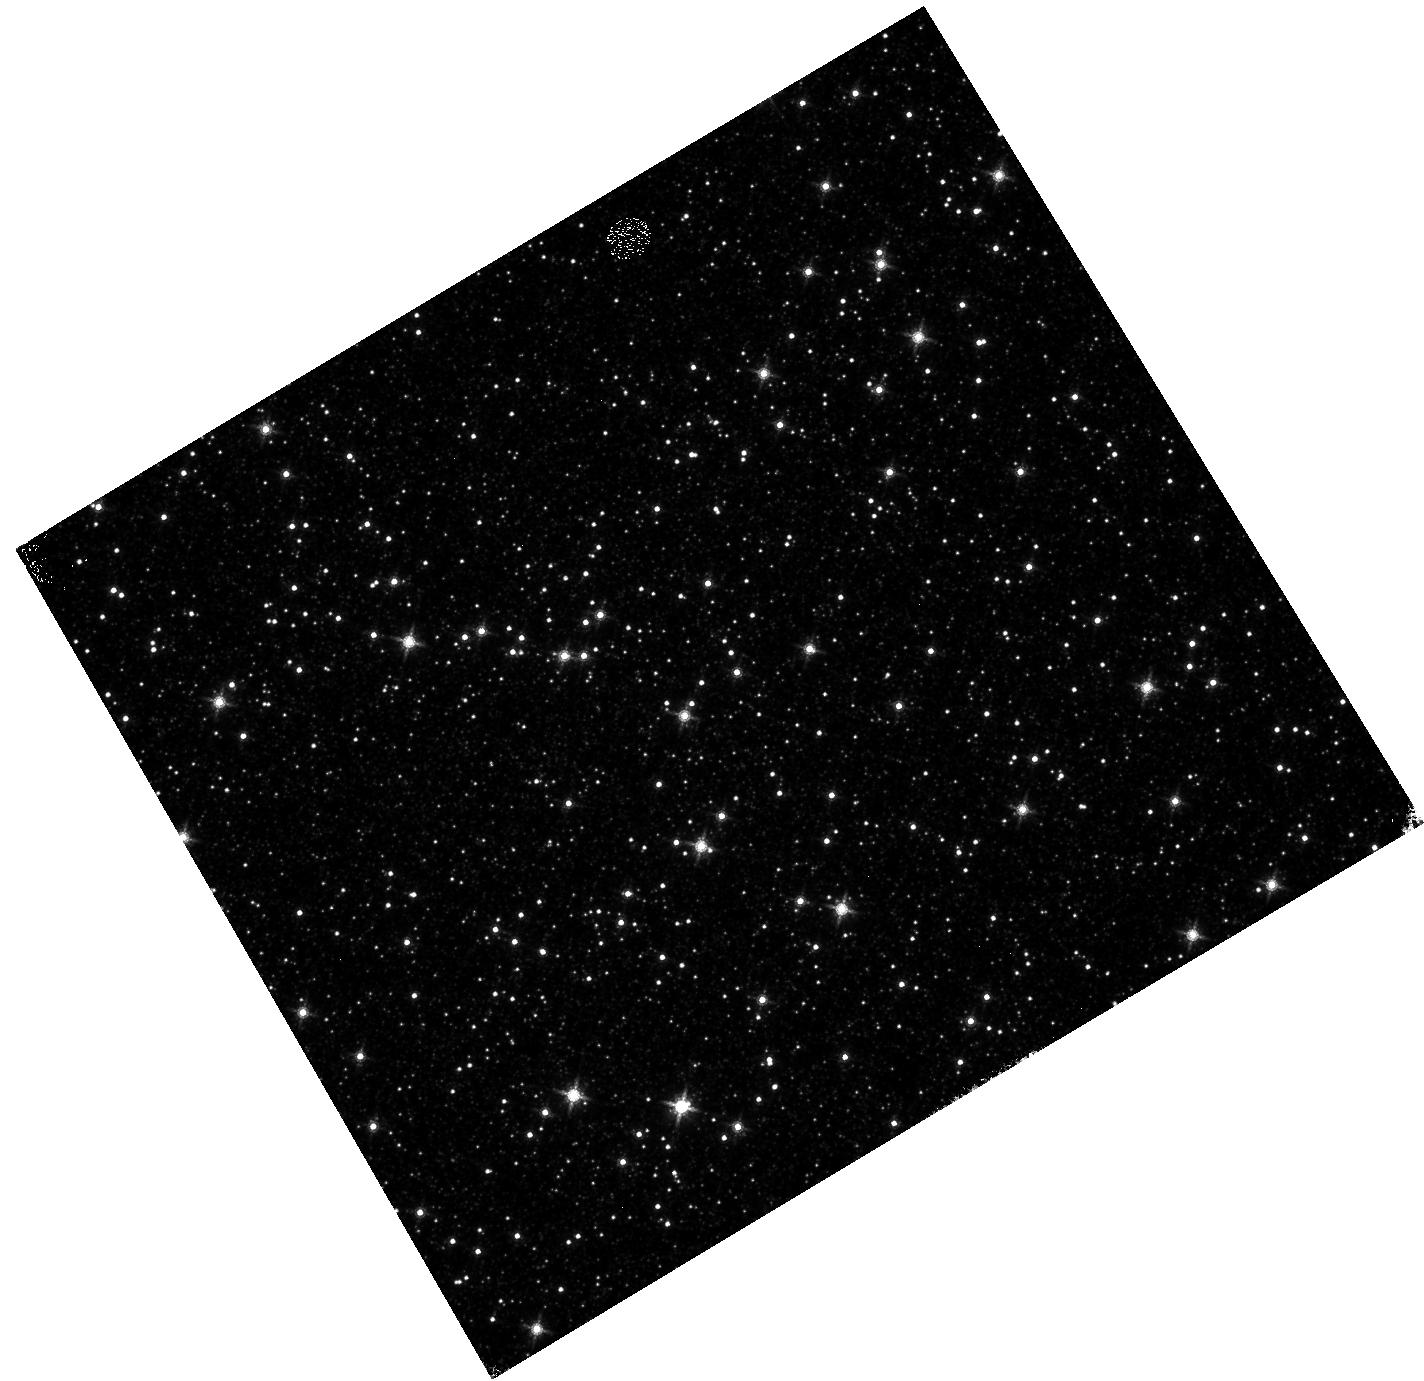
Target: OMEGACEN. Instrument: WFC3/IR. Filter: F160W. Exposure: 4 min. Observation ID: hst_16588_11_wfc3_ir_f160w_iem411

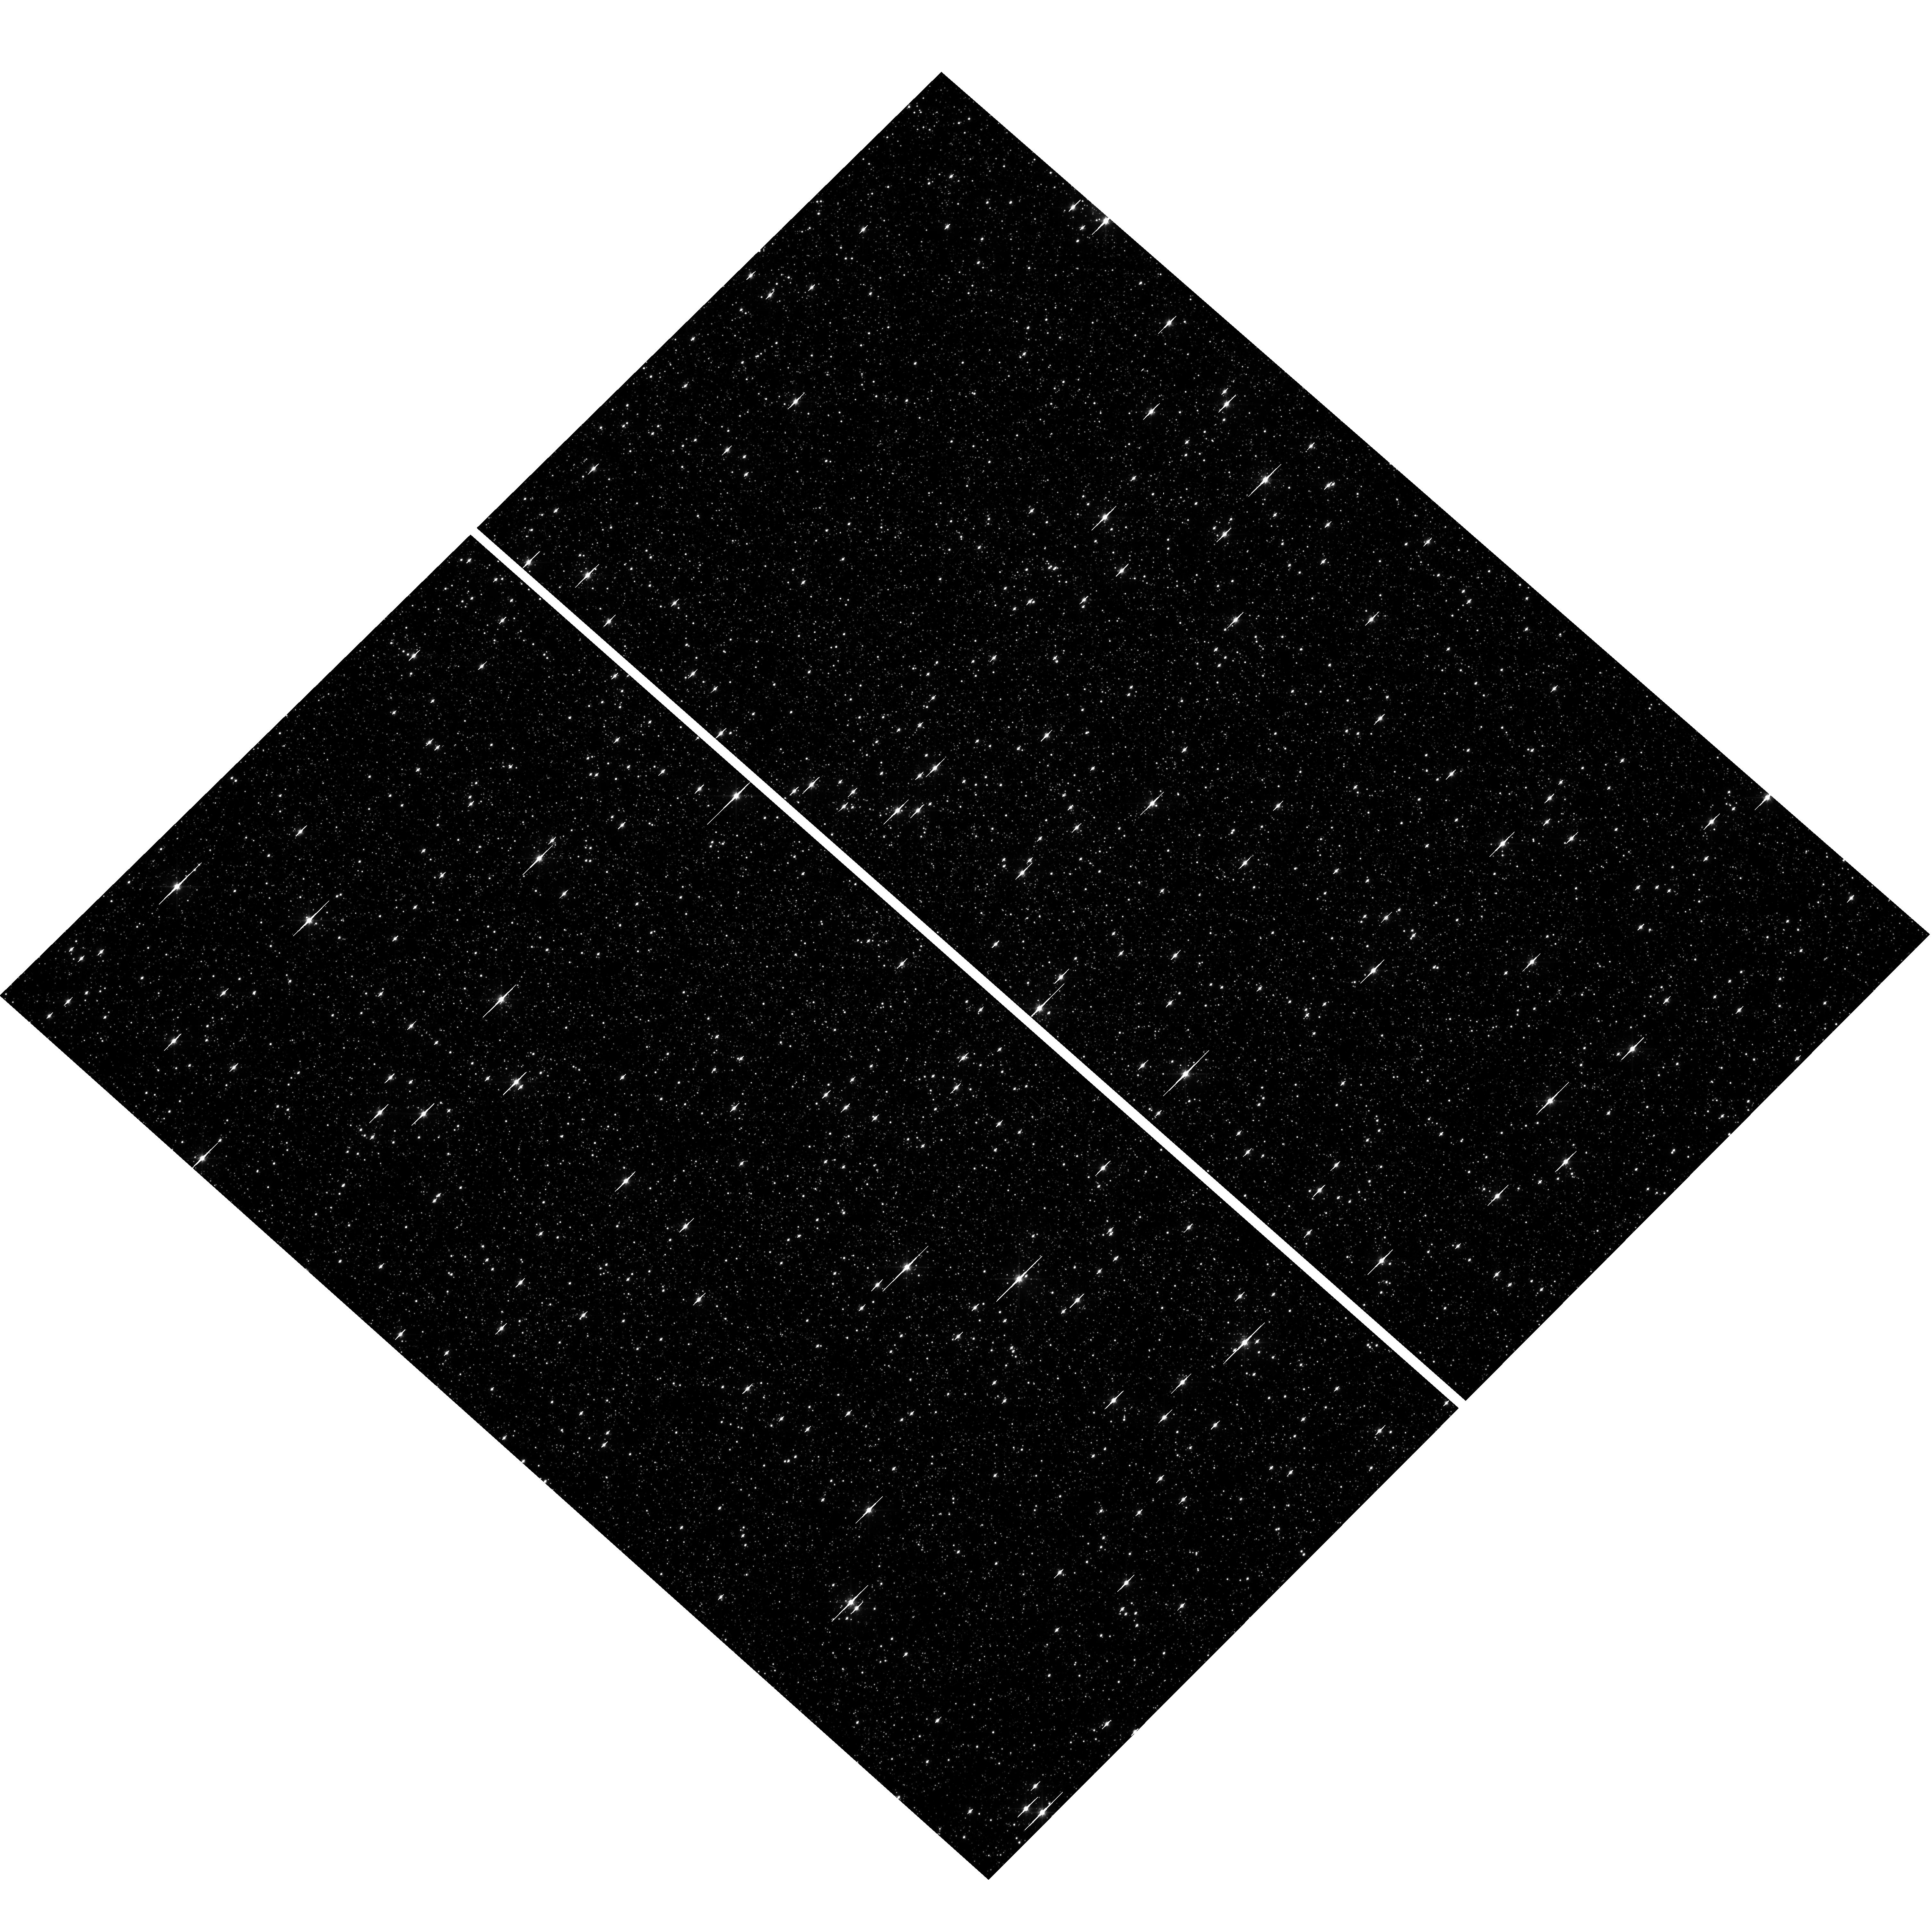
Target: OMEGACEN. Instrument: WFC3/UVIS. Filter: F606W. Exposure: 1 min. Observation ID: hst_16588_13_wfc3_uvis_f606w_iem413

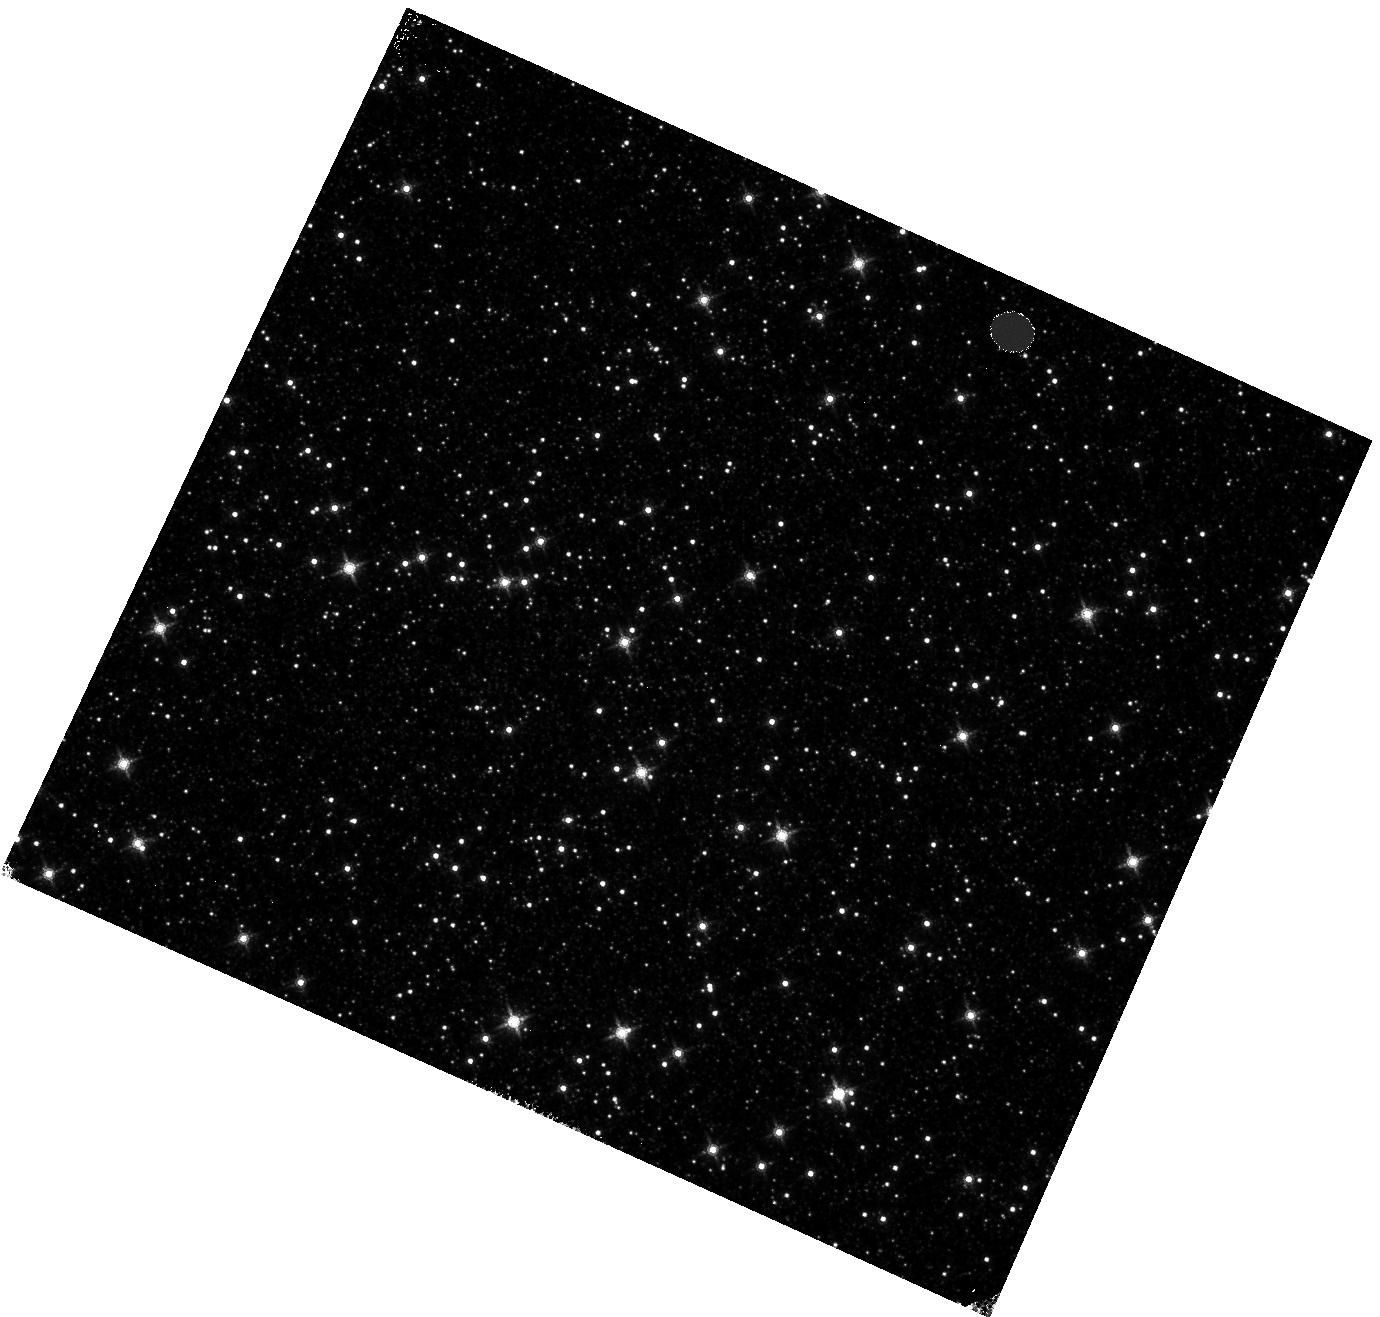
Target: OMEGACEN. Instrument: WFC3/IR. Filter: F160W. Exposure: 4 min. Observation ID: hst_16588_04_wfc3_ir_f160w_iem404

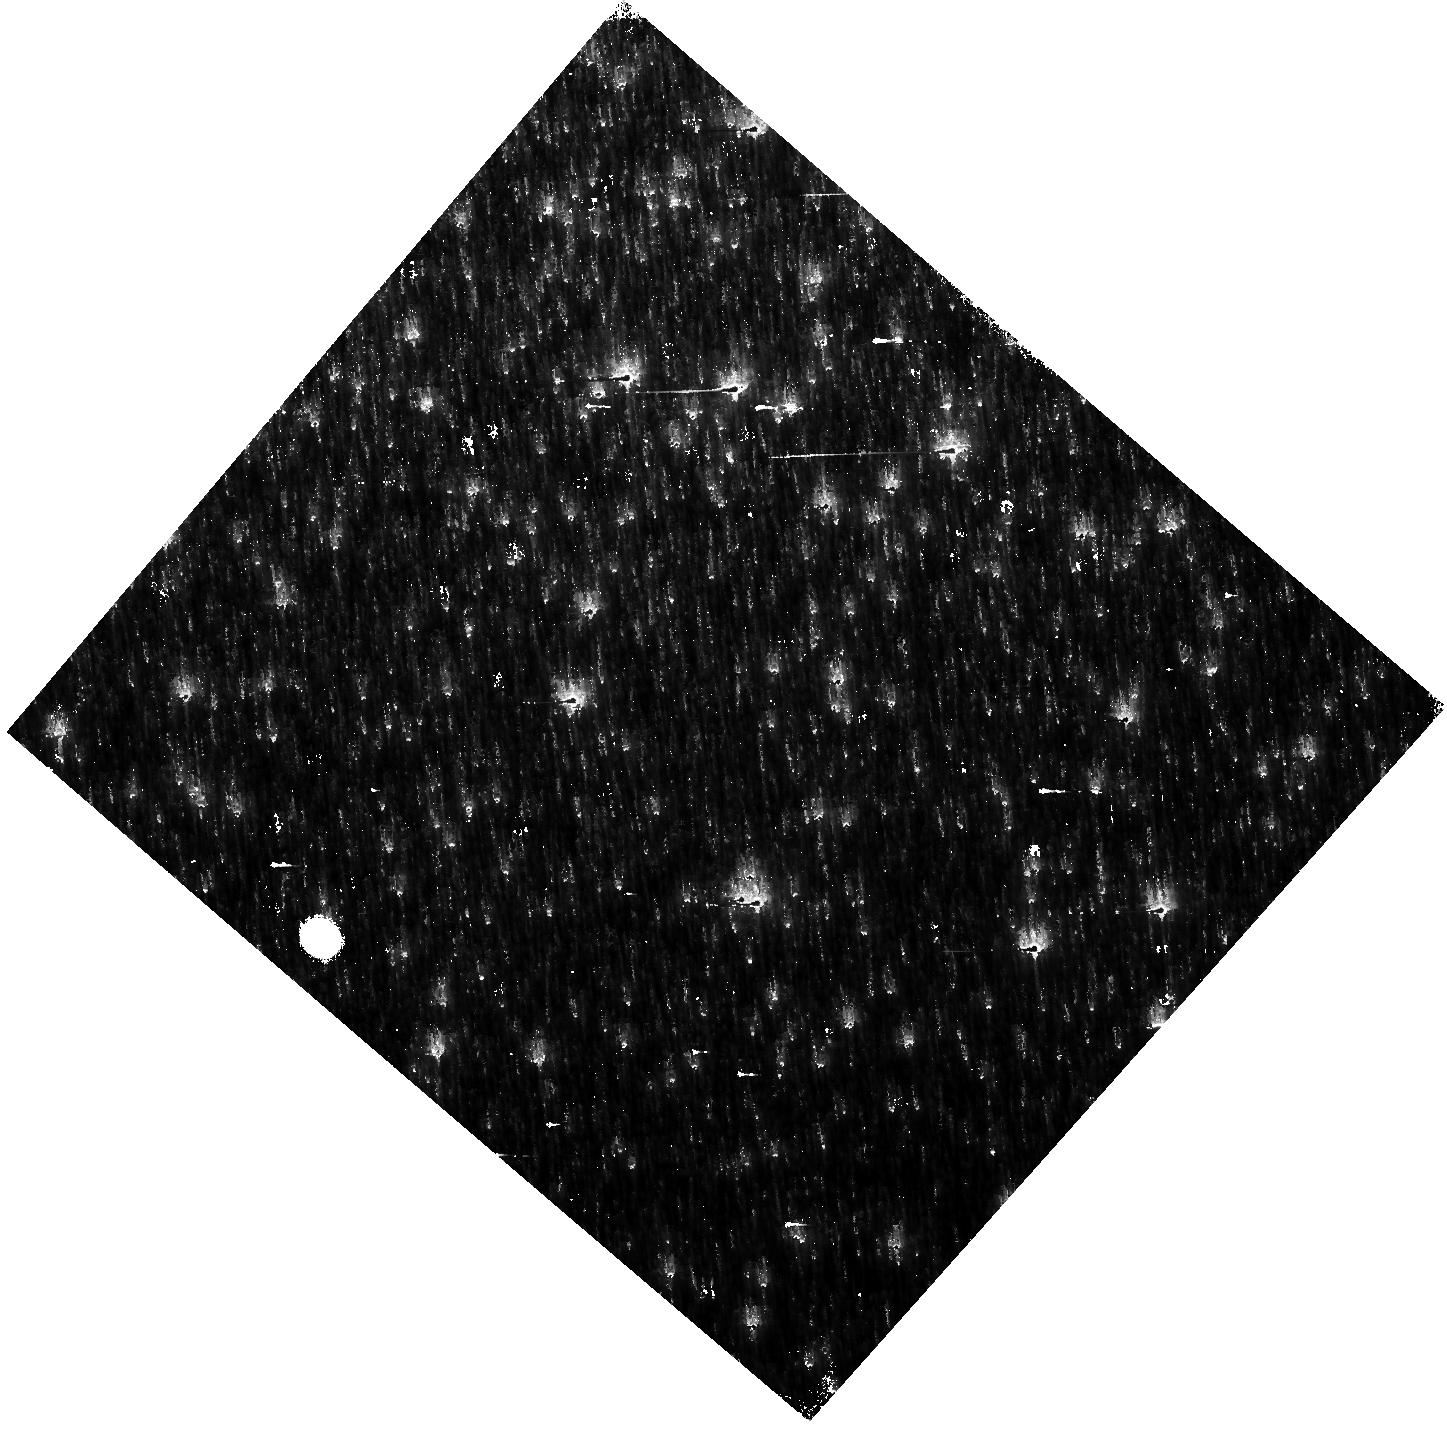
Target: OMEGACEN. Instrument: WFC3/IR. Filter: F160W. Exposure: 4 min. Observation ID: hst_16588_16_wfc3_ir_f160w_iem416

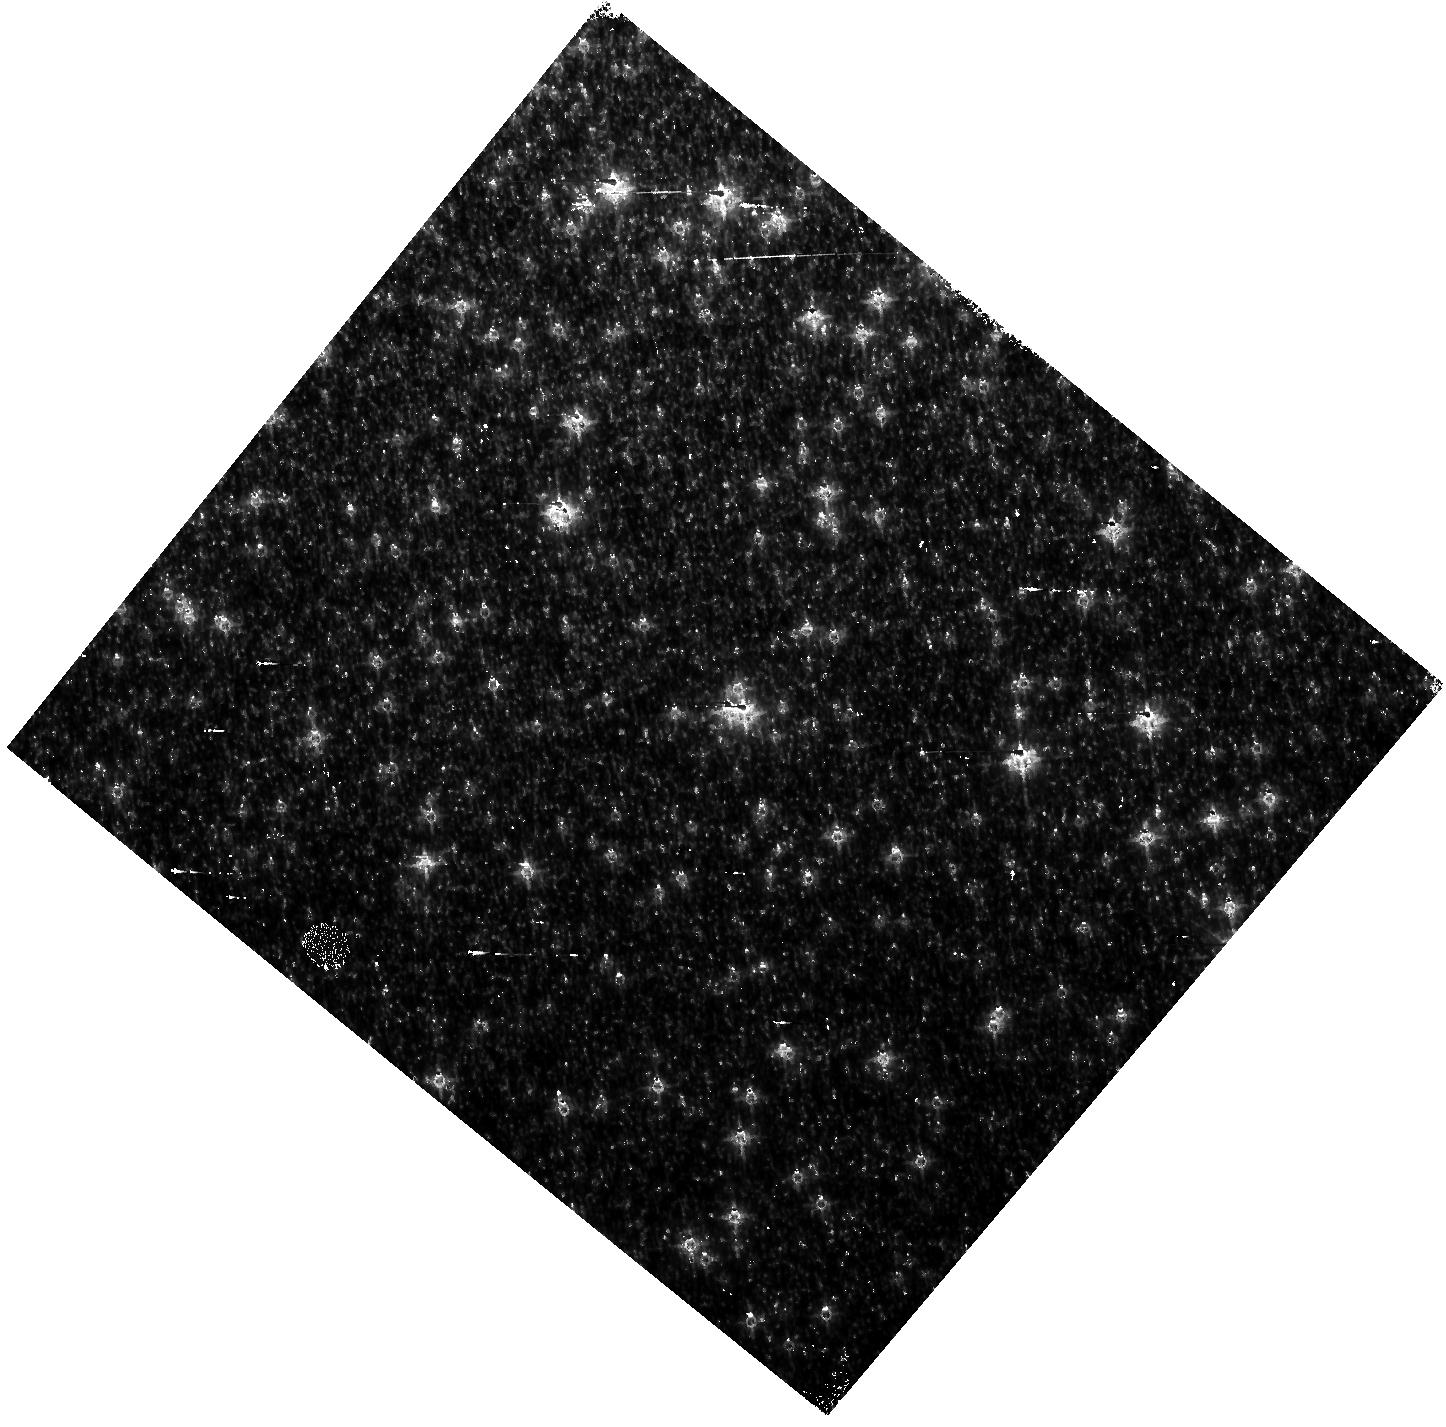
Target: OMEGACEN. Instrument: WFC3/IR. Filter: F160W. Exposure: 4 min. Observation ID: hst_16588_17_wfc3_ir_f160w_iem417

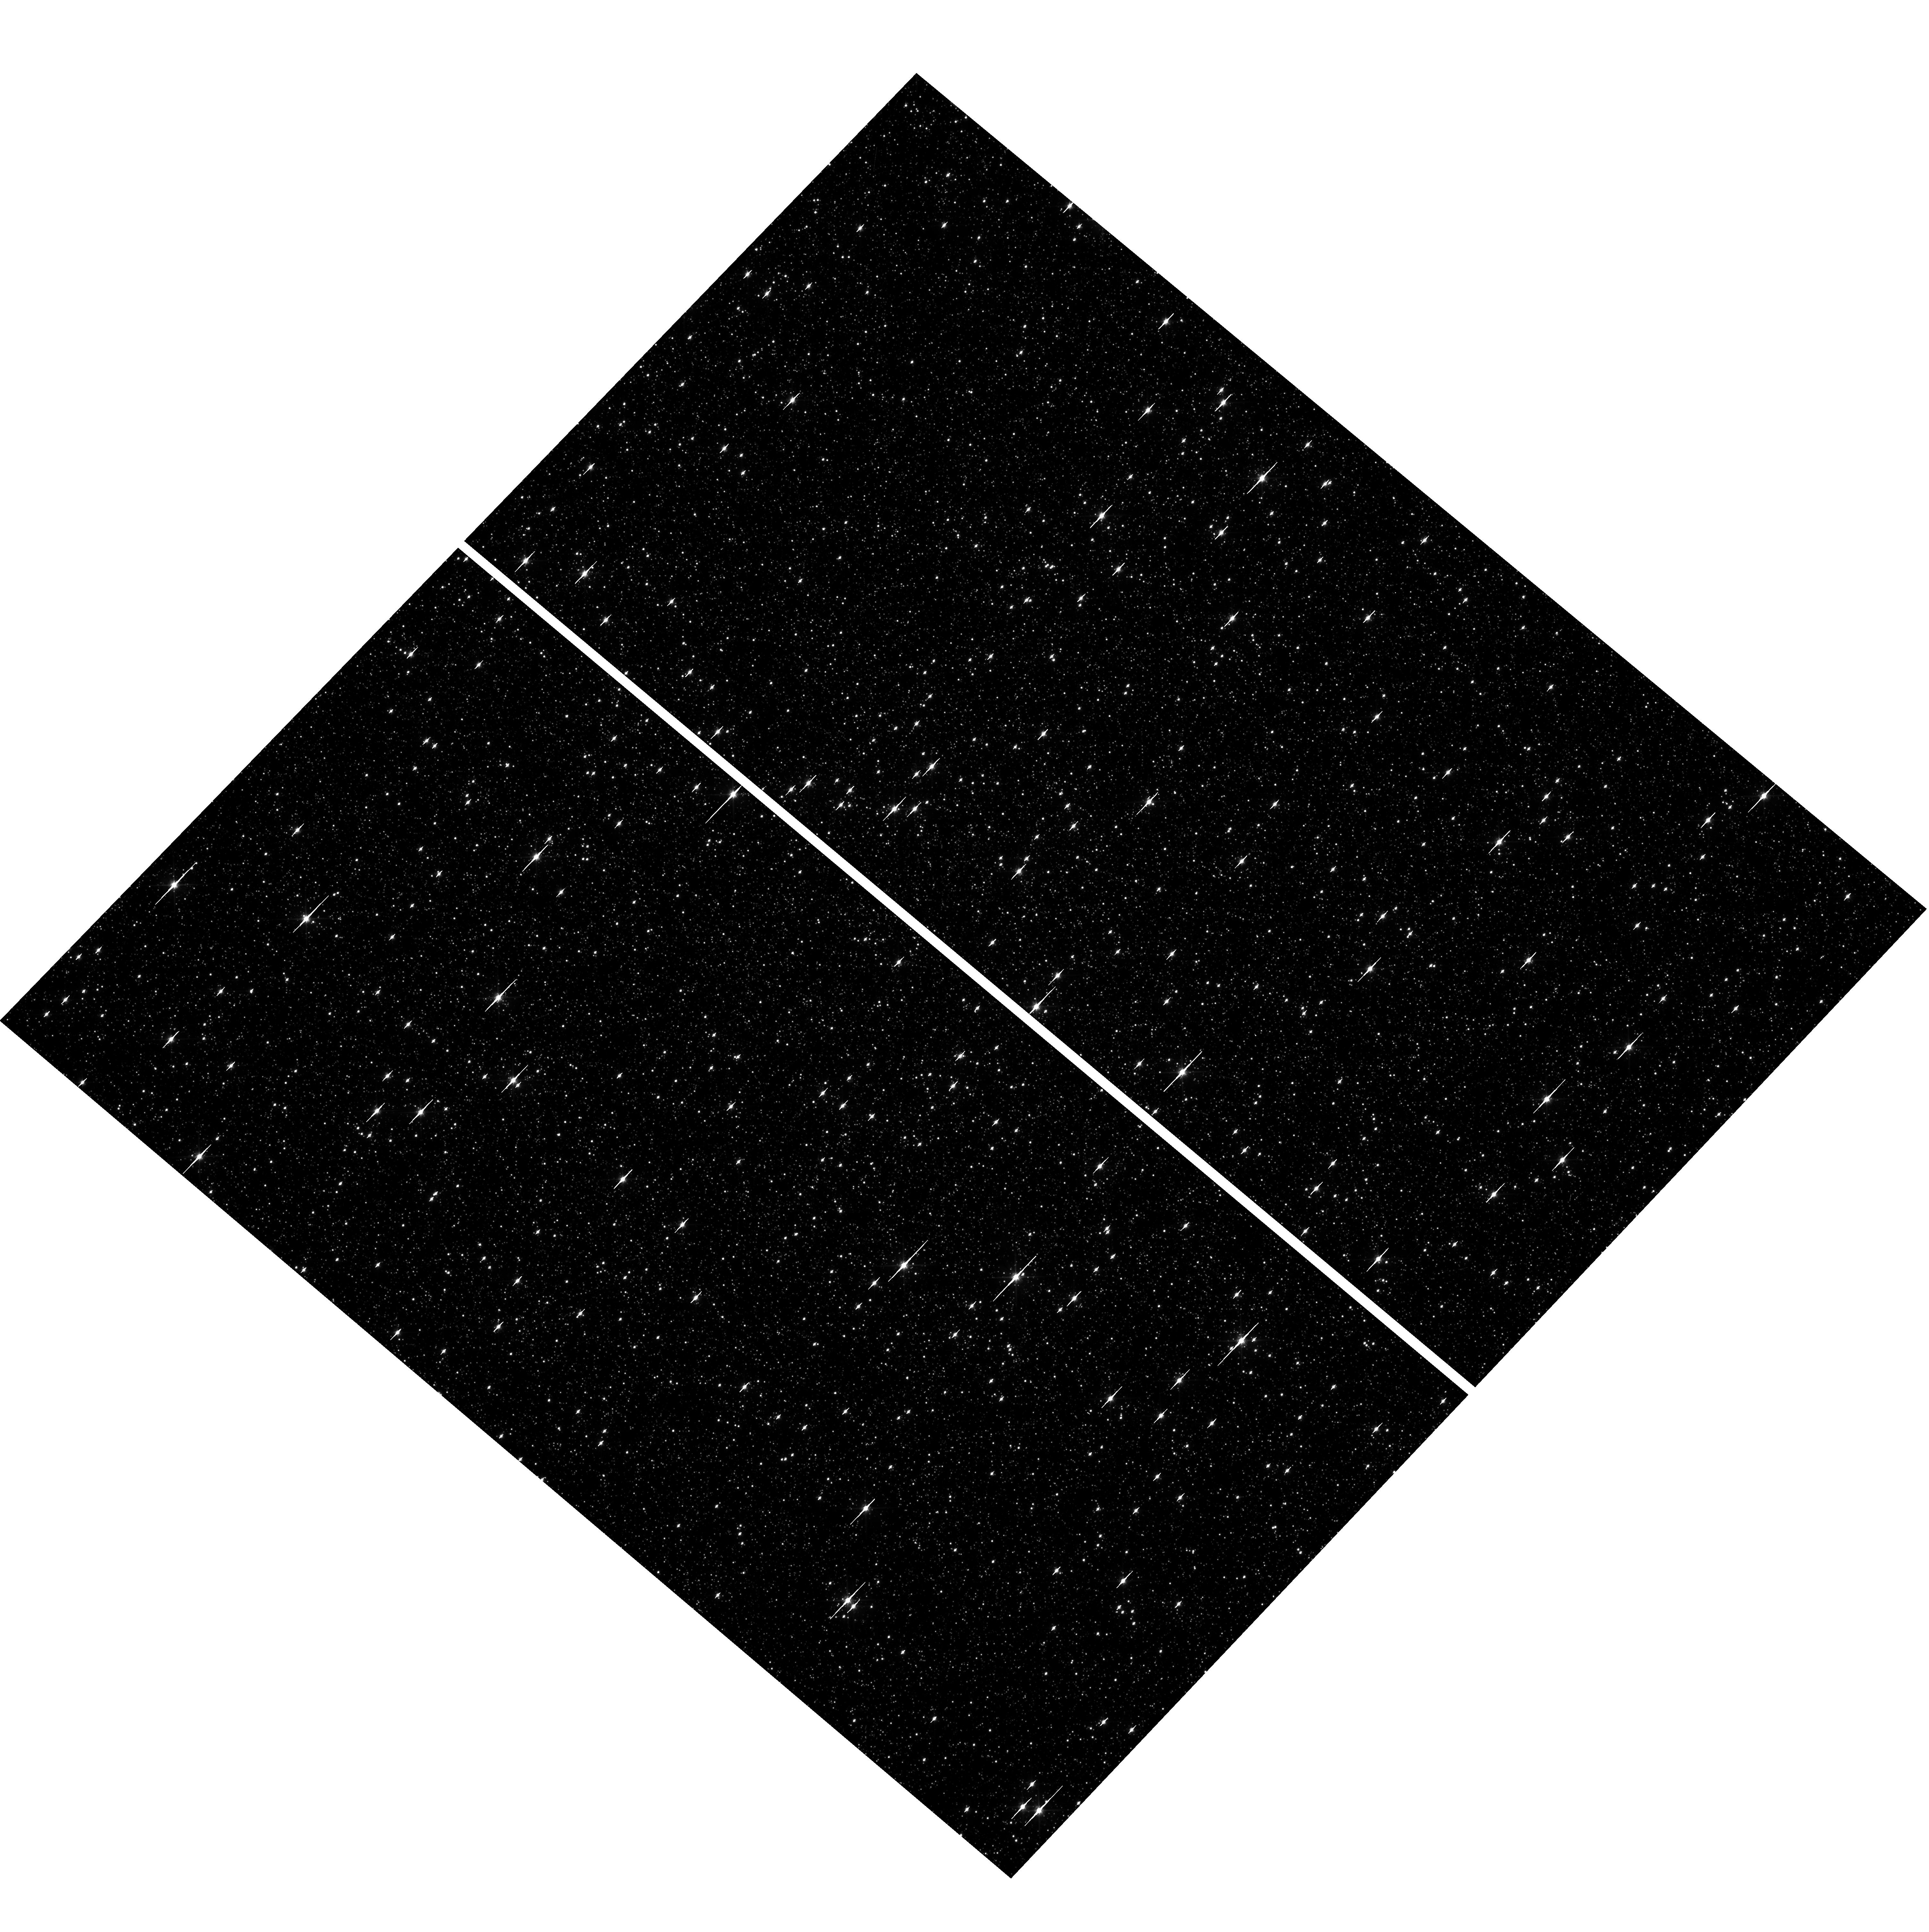
Target: OMEGACEN. Instrument: WFC3/UVIS. Filter: F606W. Exposure: 1 min. Observation ID: hst_16588_14_wfc3_uvis_f606w_iem414

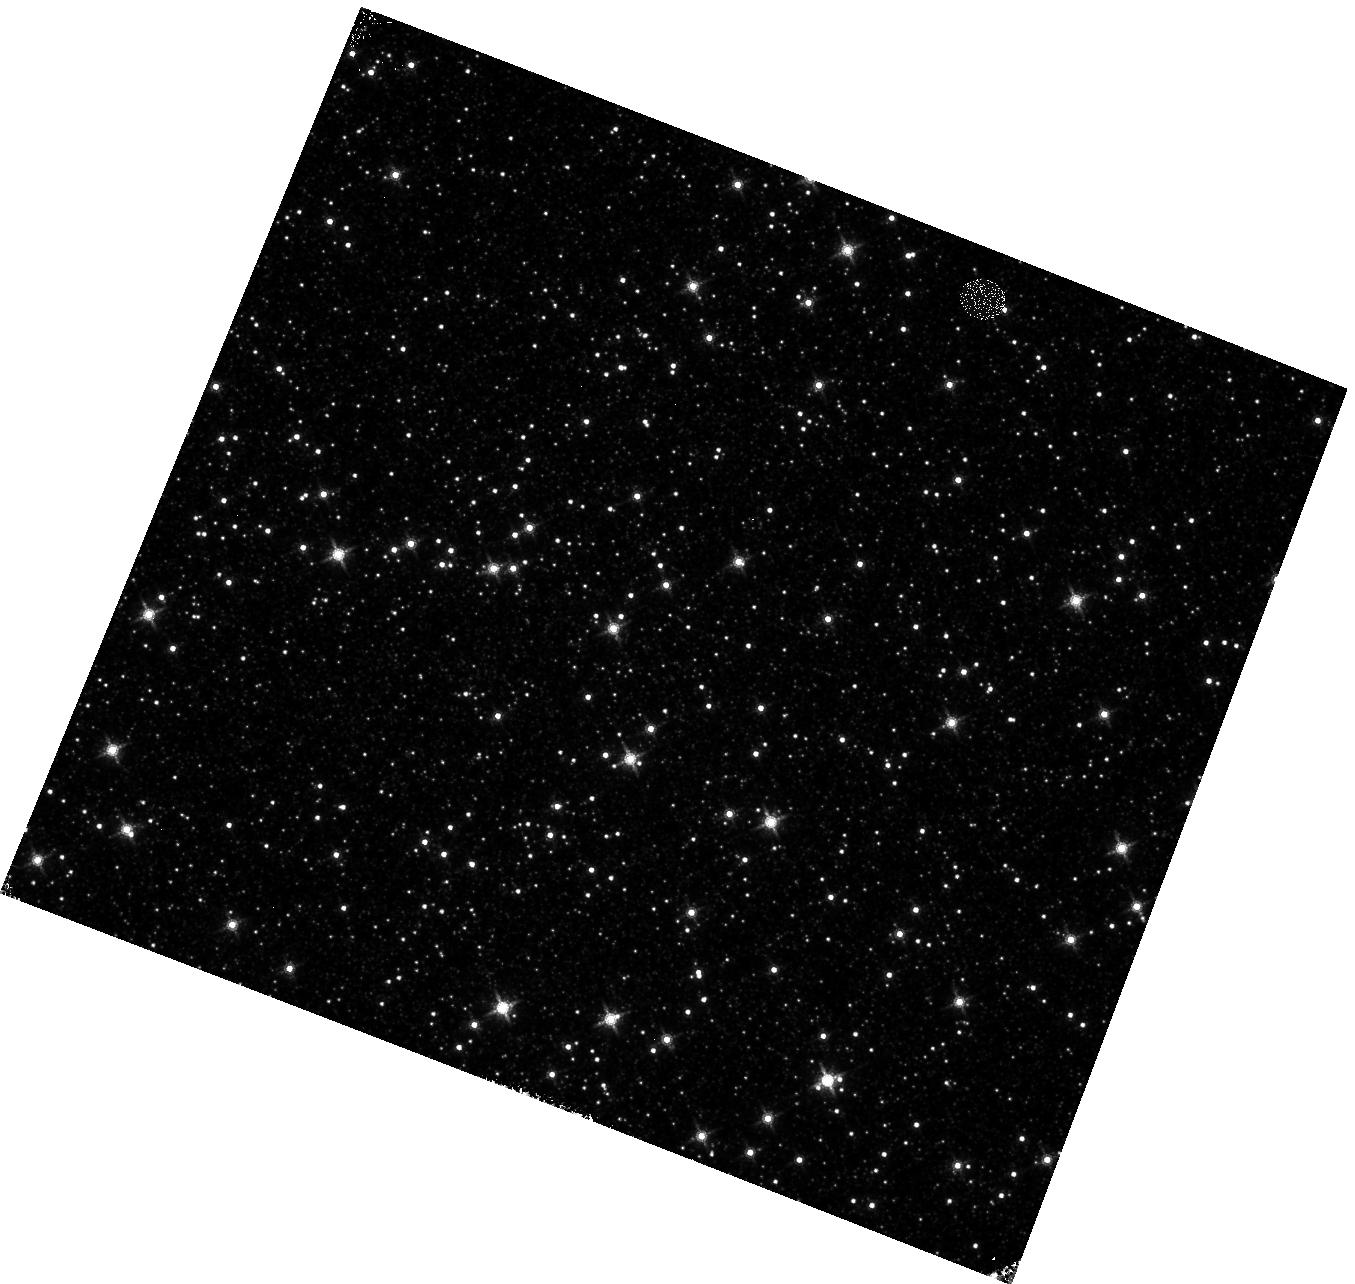
Target: OMEGACEN. Instrument: WFC3/IR. Filter: F160W. Exposure: 4 min. Observation ID: hst_16588_06_wfc3_ir_f160w_iem406

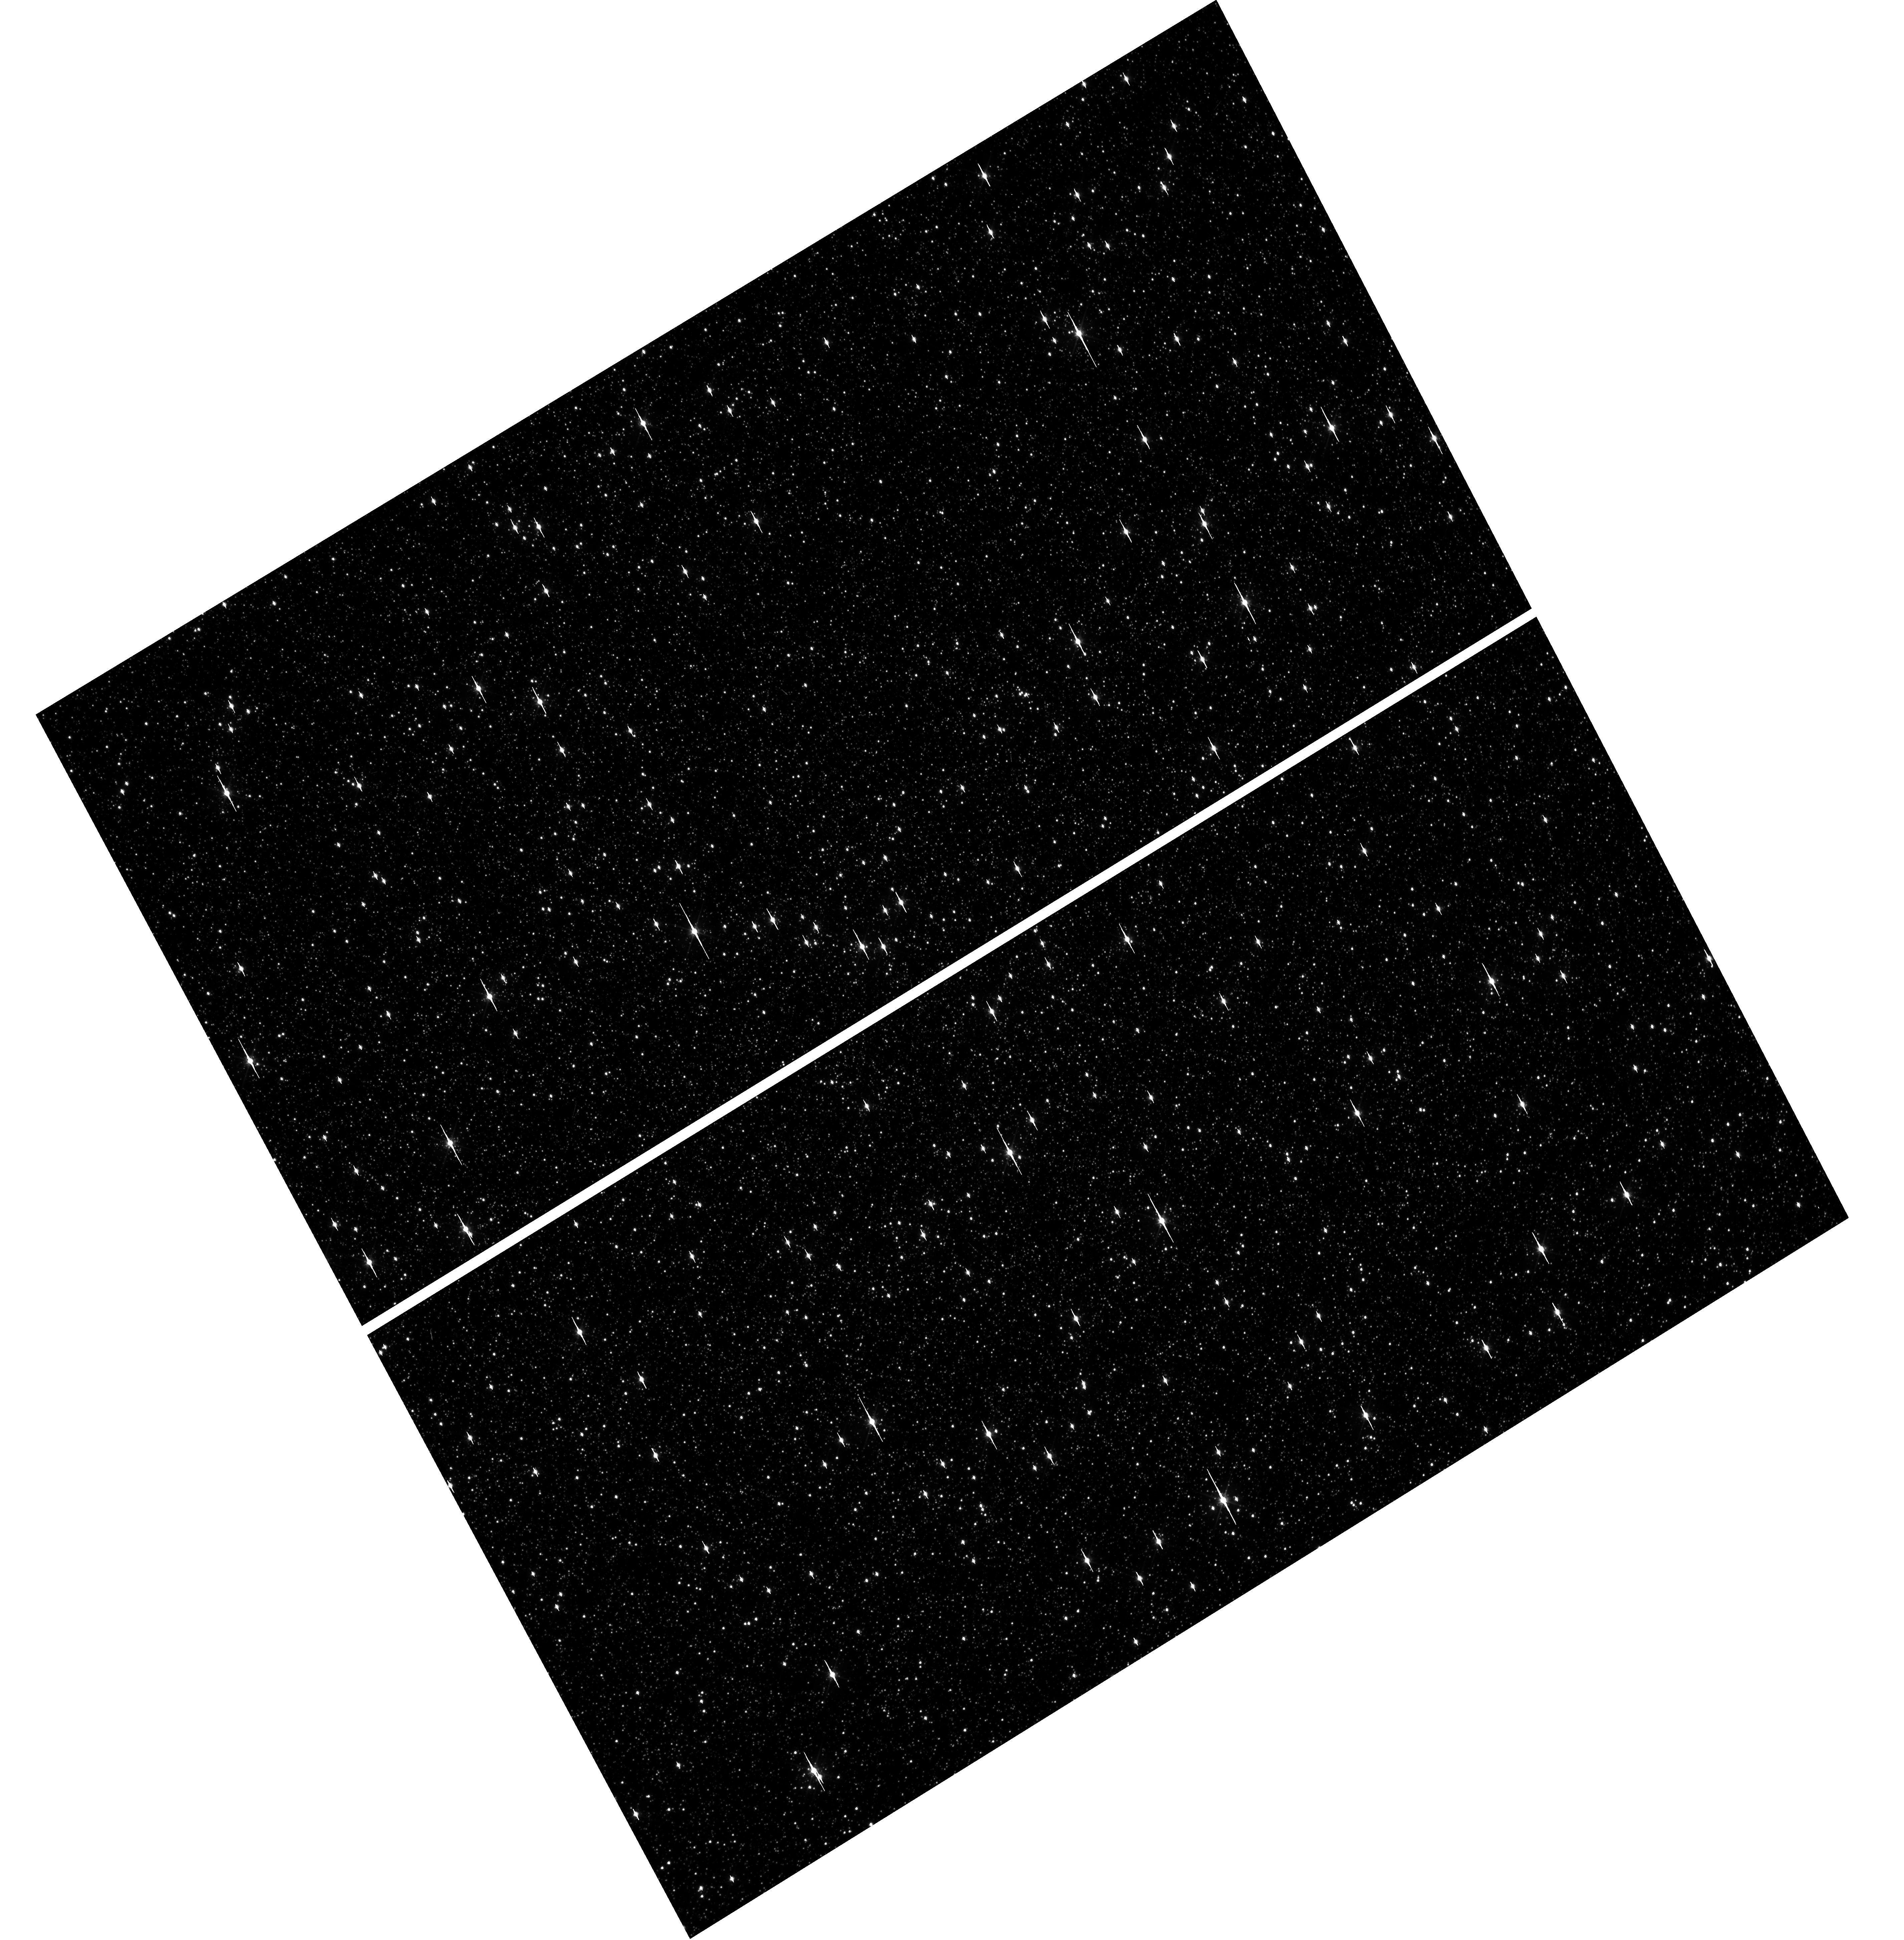
Target: OMEGACEN. Instrument: WFC3/UVIS. Filter: F606W. Exposure: 1 min. Observation ID: hst_16588_09_wfc3_uvis_f606w_iem409

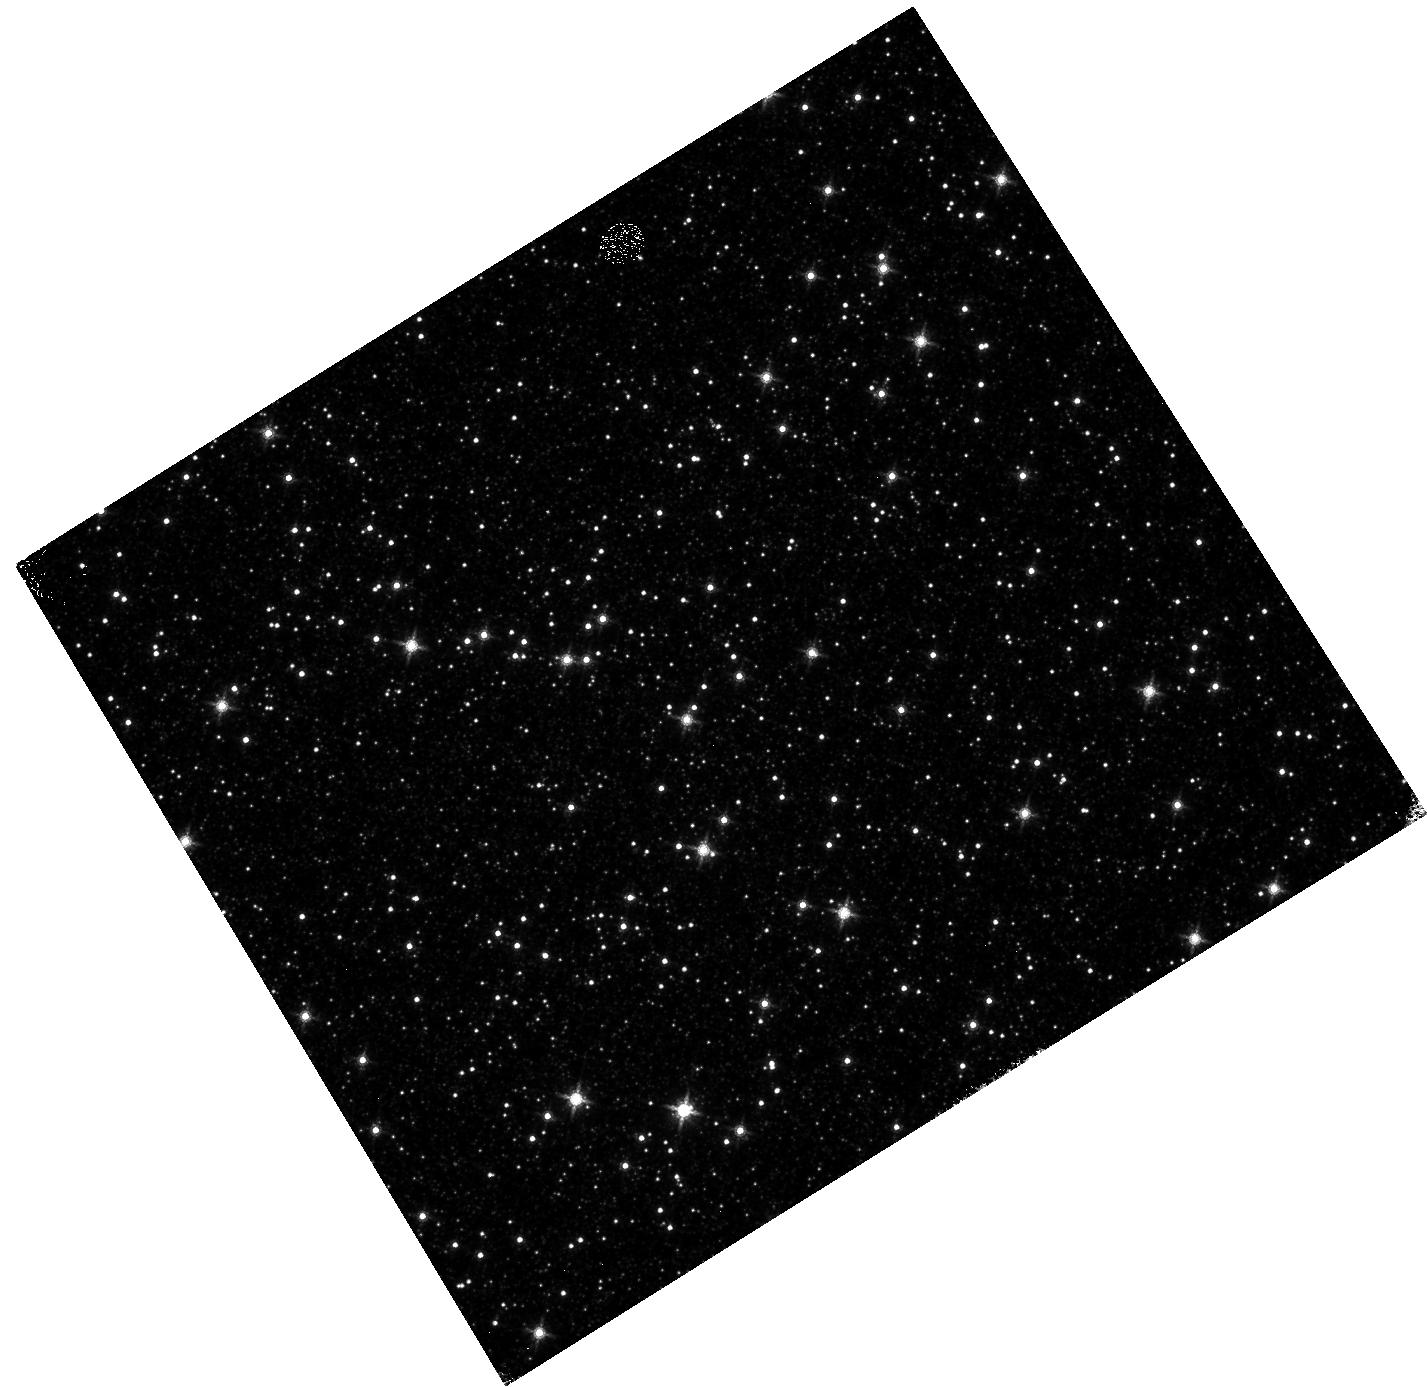
Target: OMEGACEN. Instrument: WFC3/IR. Filter: F160W. Exposure: 4 min. Observation ID: hst_16588_12_wfc3_ir_f160w_iem412

WFC3 Astrometric Scale Monitoring (PI: Kozhurina-Platais, Vera)

The standard astrometric catalog in the field of globular cluster Omega Cen has been used to examine the geometric distortion of WFC3 UVIS and IR as function of wavelength in multicycle calibration programs over last 11 years of WFC3 on HST board. All observations from these programs have been reduced and provided the multi-wavelength geometric distortion in UVIS and IR detector. The derived geometric distortion coefficients implemented in the IDCTAB format are used in the HST pipe-line to correct for a ~7% distortion in WFC3/UVIS and IR images down to <1%. Additional to multi-wavelength WFC3 geometric distortion, all observations of Omega Cen taken through F606W and F160W UVIS and IR filters respectively during the last 11 years (all together 12 epochs) were used to look for time dependency of UVIS and IR geometric distortion and the effect of the scale change due to the thermal breathing. The results of the stability WFC3 geometric distortion published in WFC3-ISR-2015-02 (Kozhurina-Platais & Anderson, 2015), WFC3-ISR-2019-09 (Martlin, Kozhurina-Platais), have show that the UVIS geometric distortion is stable over 10 years on-orbit within 0.05 pixels or 2 mas in UVIS. The results of WFC3/IR published in WFC3-ISR-09-19 (M. McKay, Kozhurina-Platais, et al) have show that the IR geometric distorion is stable over 10 years on orbits within 0.1 pixel or 2 mas. The same observations were used to examinate the WFC3/UVIS and IR photometric changes with time ( WFC3-ISR-2020-05, Kozhurina-Platais, Bagget). The purpose of this calibration proposal is to continue the monitor of the WFC3 geometric distortion stability of over time. The observations of Omega Cen through the UVIS F606W filter and the F160W IR filter will be used to derive the skew and scale terms of the geometric distortion and look for any secular changes over time.